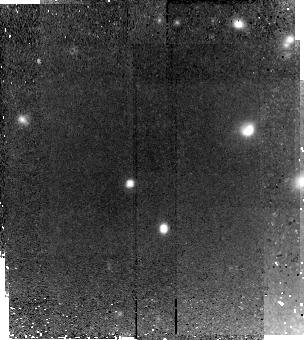
Target: HDFS2-2046
Instrument: NICMOS/NIC2
Filter: F160W
Exposure: 2.2 h
Observation ID: n9r459010

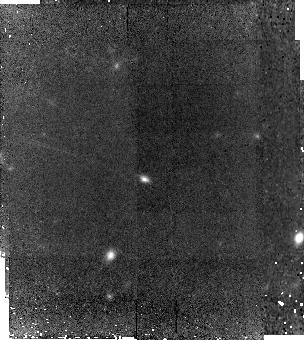
Target: SDSS1030-2559
Instrument: NICMOS/NIC2
Filter: F160W
Exposure: 2.1 h
Observation ID: n9r402010

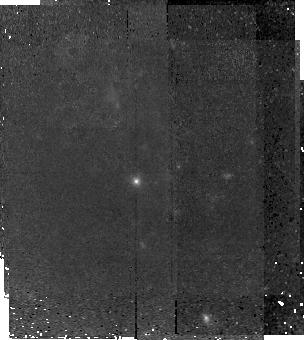
Target: ECDFS-4937
Instrument: NICMOS/NIC2
Filter: F160W
Exposure: 2.2 h
Observation ID: n9r406010

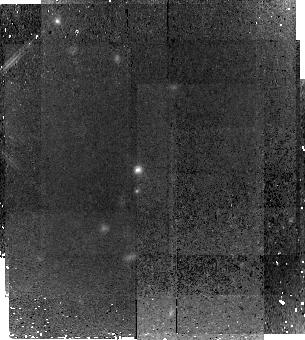
Target: 1256-151
Instrument: NICMOS/NIC2
Filter: F160W
Exposure: 2.1 h
Observation ID: n9r403010

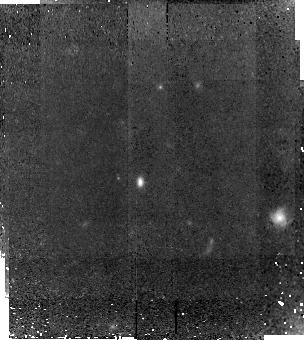
Target: 1256-465
Instrument: NICMOS/NIC2
Filter: F160W
Exposure: 2.1 h
Observation ID: n9r404010

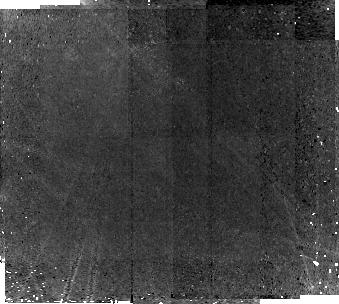
Target: HDFS1-1849
Instrument: NICMOS/NIC2
Filter: F160W
Exposure: 2.2 h
Observation ID: n9r408010

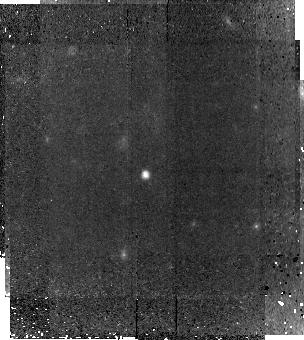
Target: ECDFS-9510
Instrument: NICMOS/NIC2
Filter: F160W
Exposure: 2.2 h
Observation ID: n9r407010

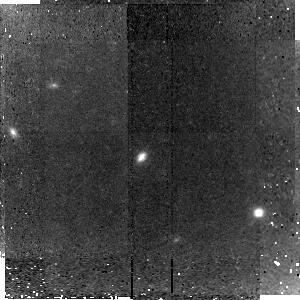
Target: SDSS1030-1813
Instrument: NICMOS/NIC2
Filter: F160W
Exposure: 1.4 h
Observation ID: n9r401010

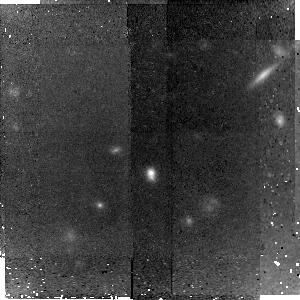
Target: 1256-2889
Instrument: NICMOS/NIC2
Filter: F160W
Exposure: 1.4 h
Observation ID: n9r405010

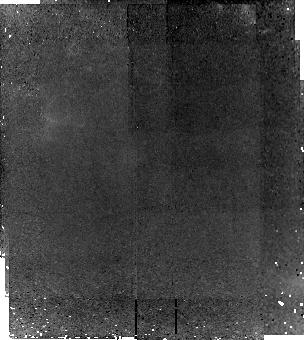
Target: HDFS2-2046
Instrument: NICMOS/NIC2
Filter: F160W
Exposure: 2.2 h
Observation ID: n9r409010

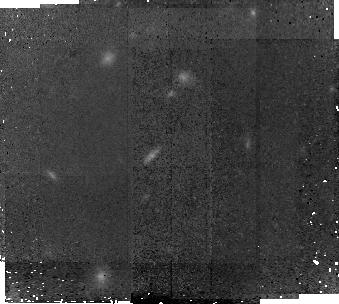
Target: HDFS1-1849
Instrument: NICMOS/NIC2
Filter: F160W
Exposure: 2.2 h
Observation ID: n9r458010

Morphologies of spectroscopically-confirmed "red and dead" galaxies at z~2.5 (PI: van Dokkum, Pieter)

Using a combination of wide-field near-infrared imaging and very deep follow-up near-infrared spectroscopy we have identified a population of massive "red and dead" galaxies at z~2.5. The galaxies lack emission lines and have strong Balmer/4000 Angstrom breaks, demonstrating directly that they have evolved stellar populations. These objects are very likely progenitors of massive ellipticals today and may be descendants of the first generation of galaxies. We propose to image 10 of these objects with the NIC2 camera to determine their morphologies. The goals are to 1) determine whether they have the sizes of present-day early-types or are more compact, as predicted by models, 2) determine the morphology, using visual classification and quantitative methods, and 3) constrain the evolution of the Kormendy relation from z~2.5 to the present. These observations will show whether the oldest and most massive galaxies at z~2.5 were already fully formed or still in the process of assembly.